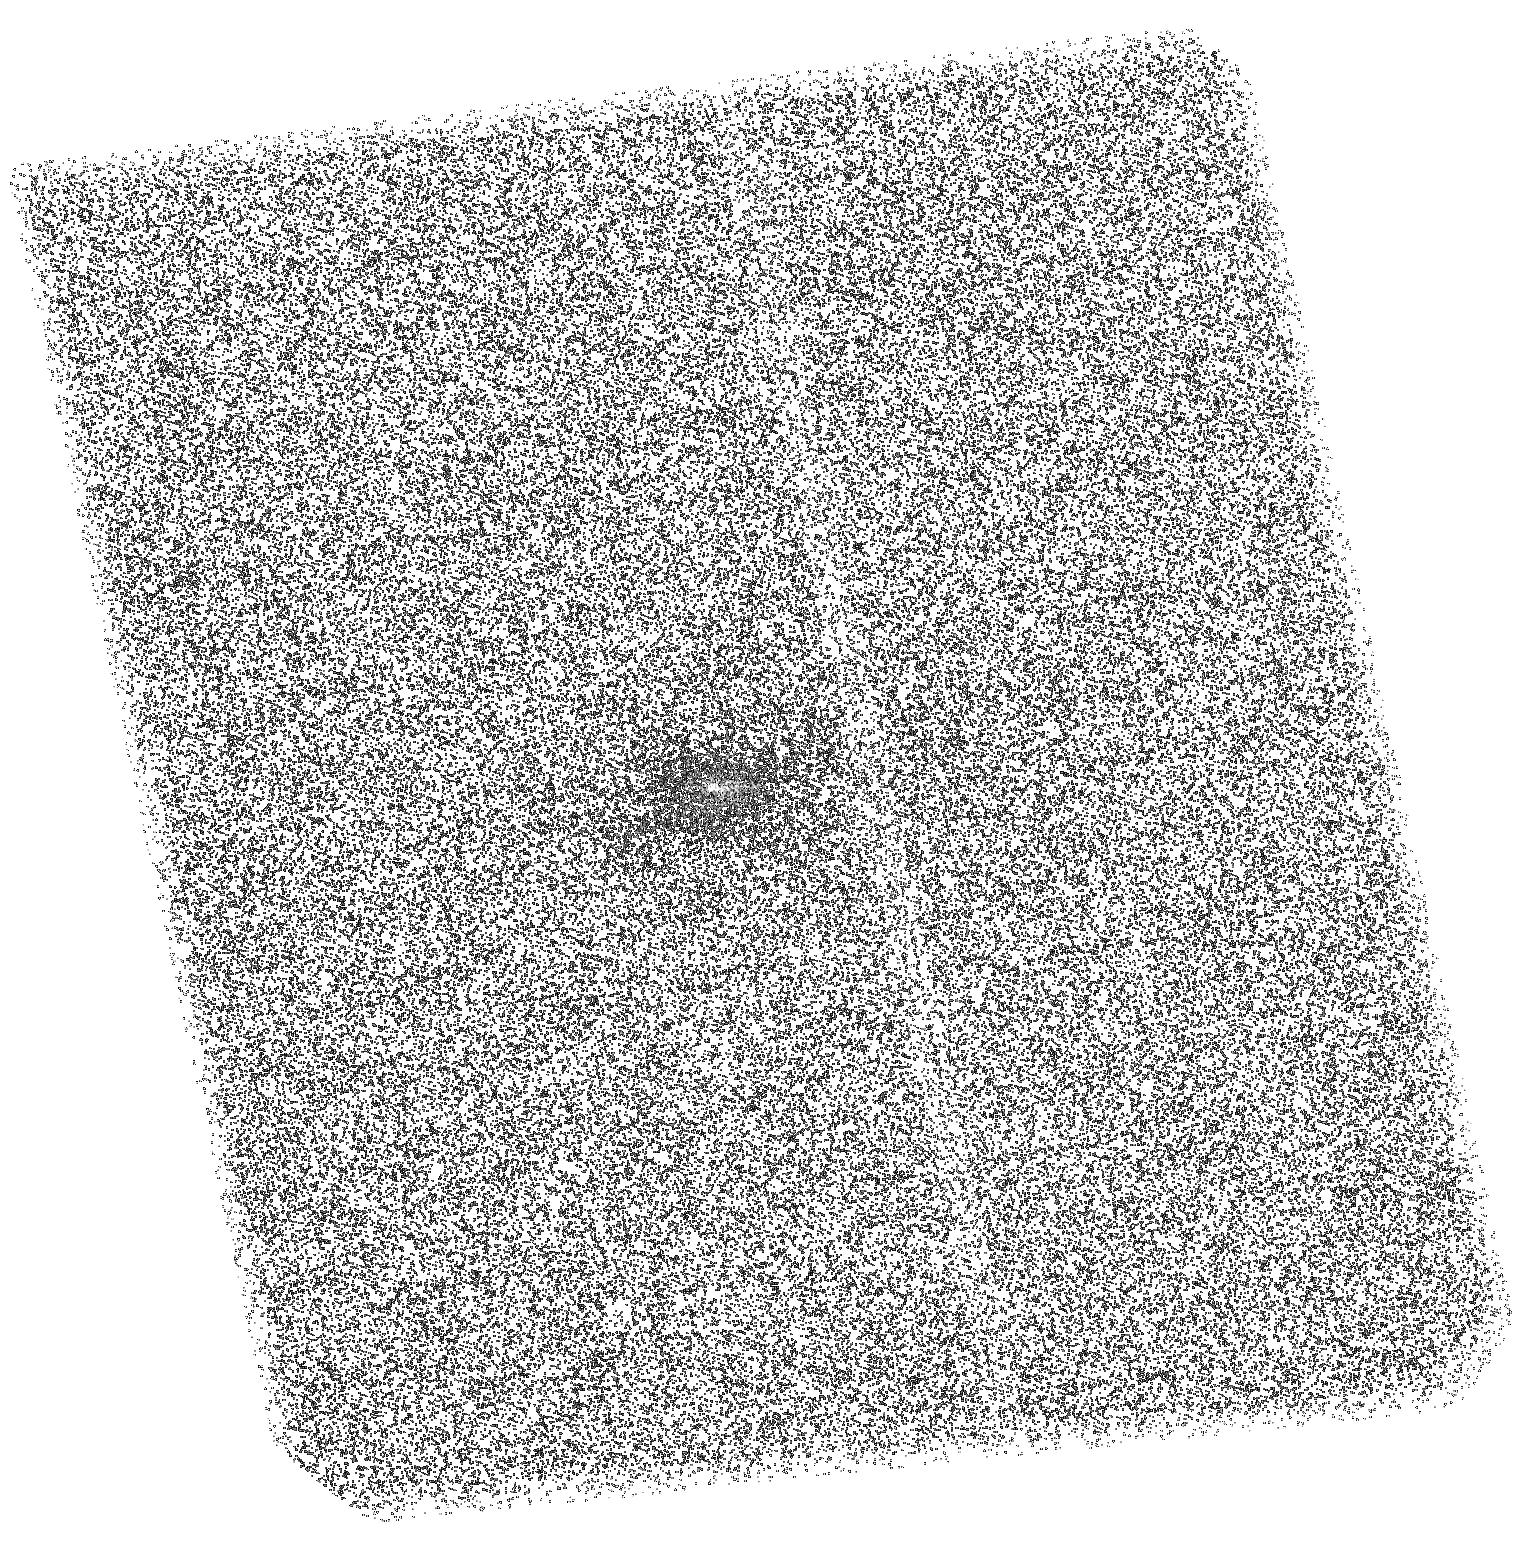
Target: PKS0745-1910. Instrument: ACS/SBC. Filter: F140LP. Exposure: 45 min. Observation ID: hst_12220_04_acs_sbc_f140lp_jbhv04

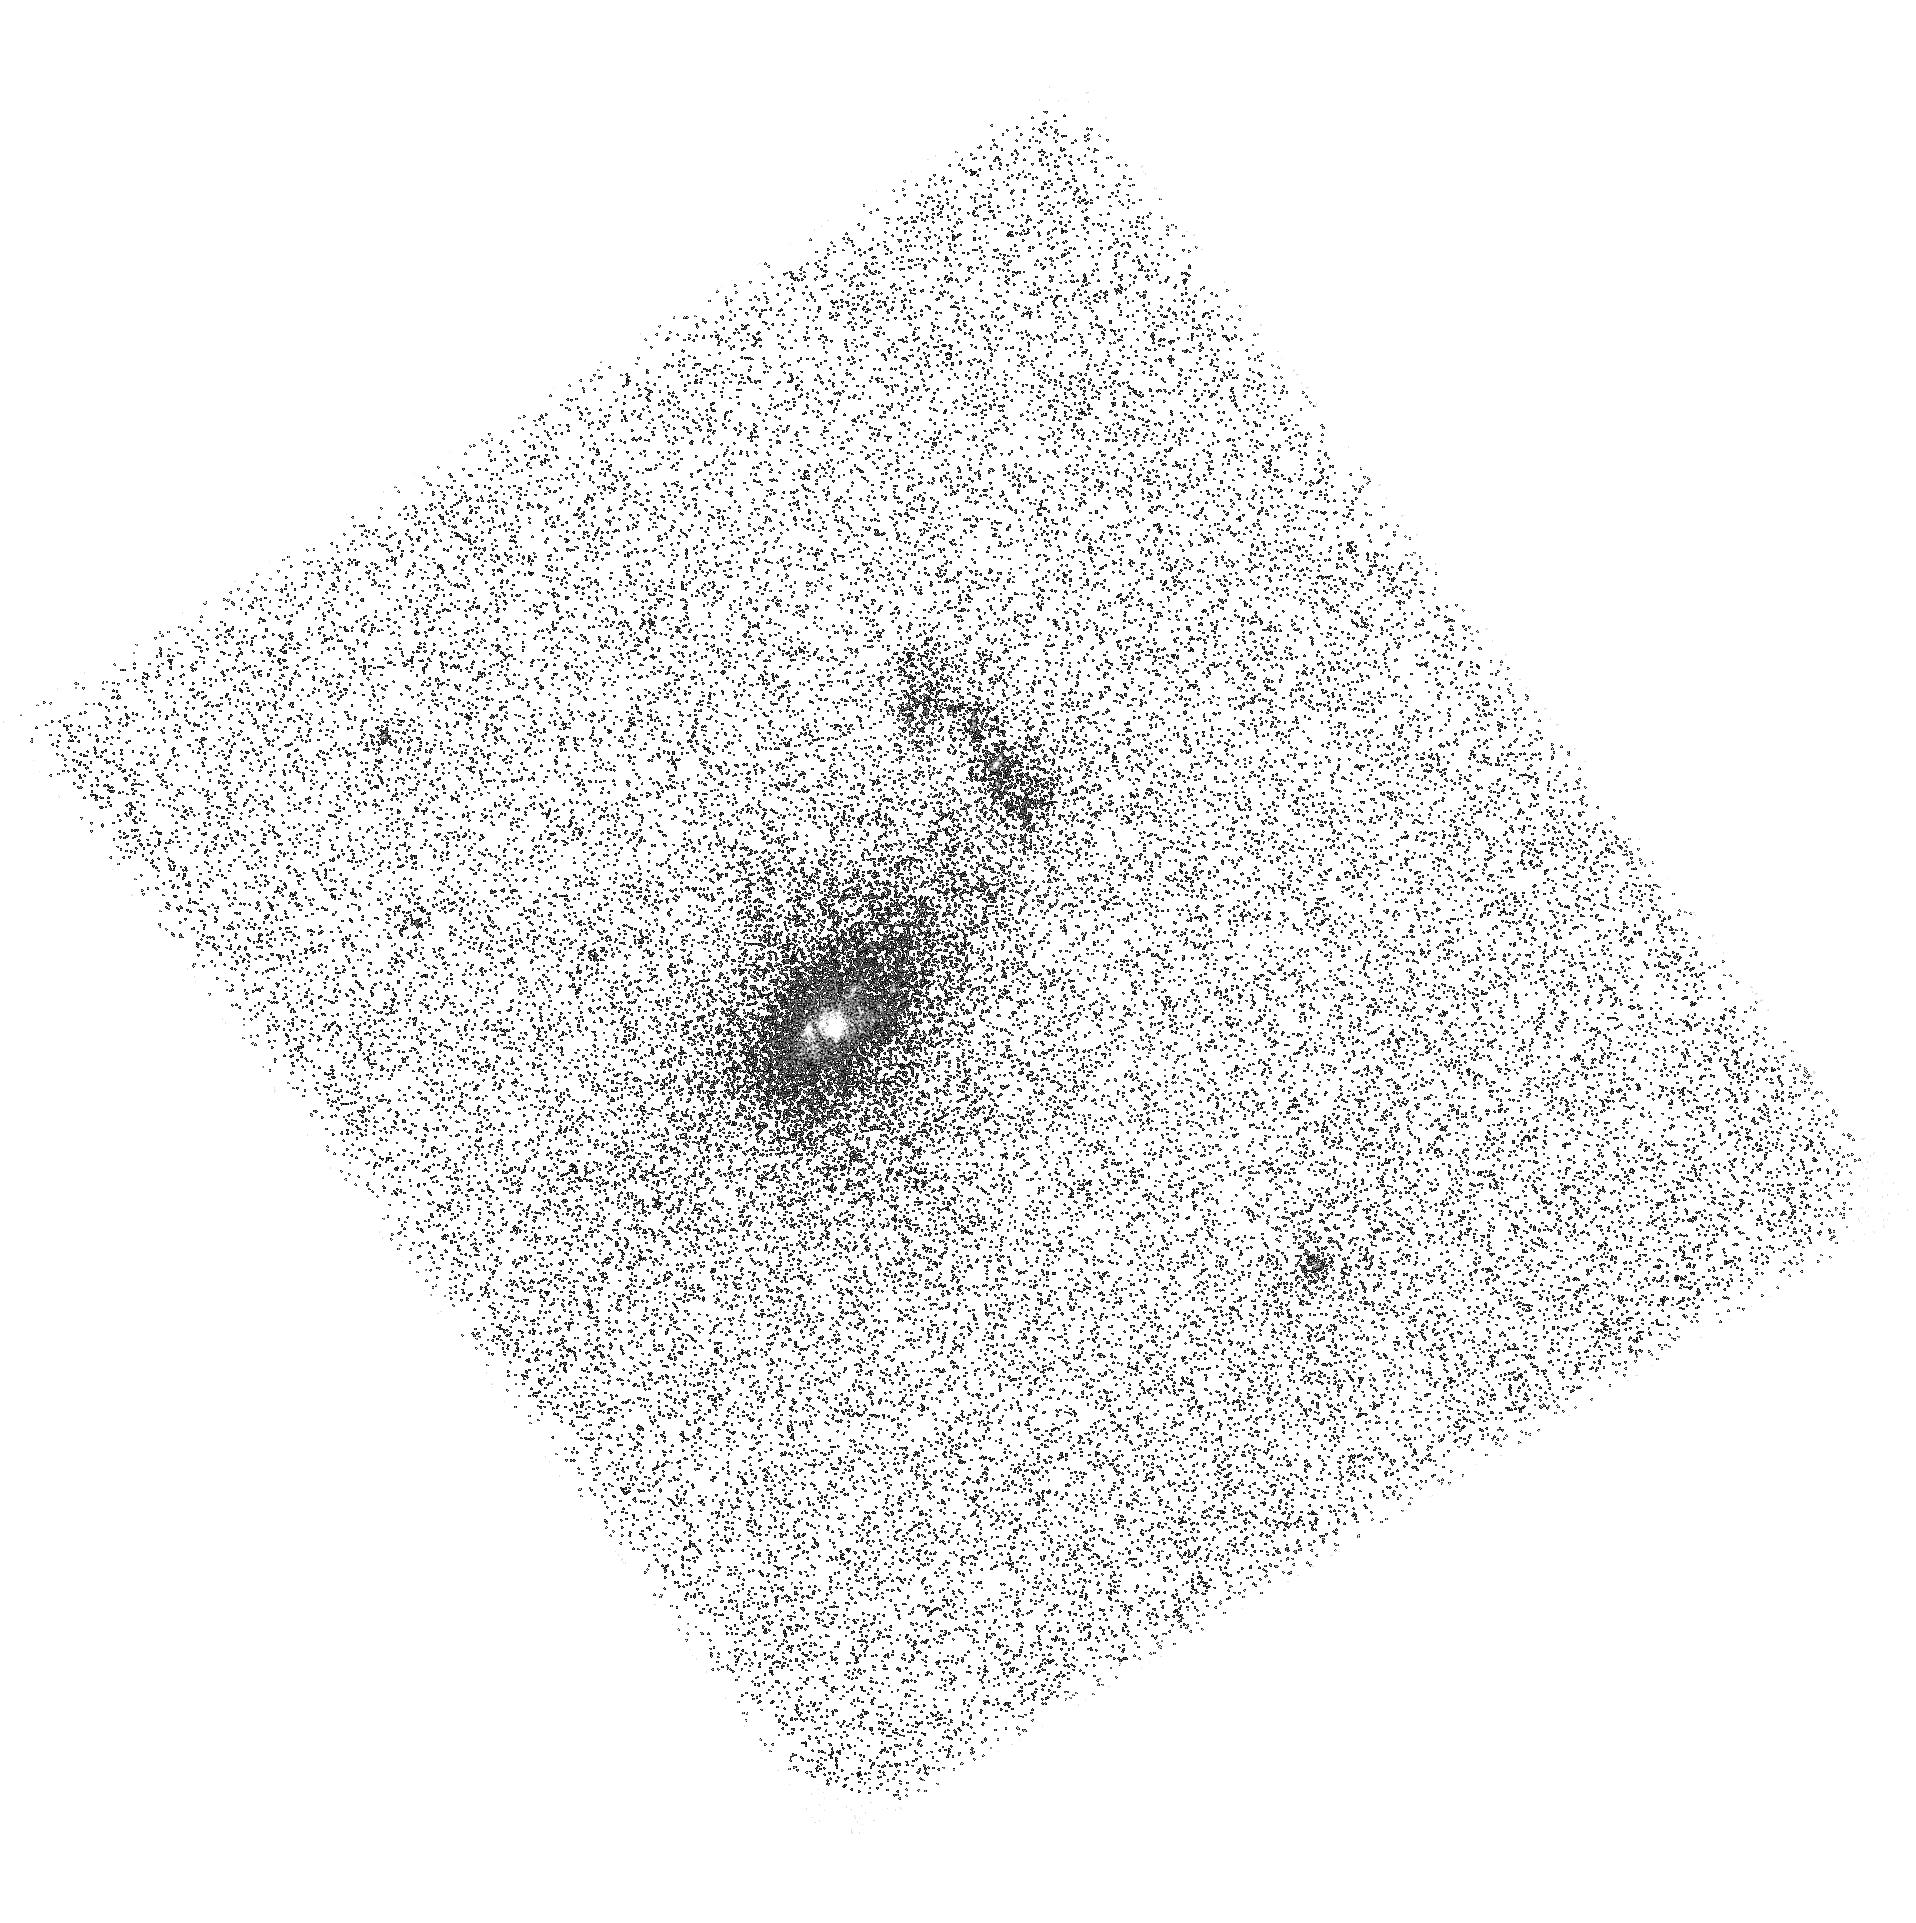
Target: A1068. Instrument: ACS/SBC. Filter: F150LP. Exposure: 46 min. Observation ID: hst_12220_03_acs_sbc_f150lp_jbhv03

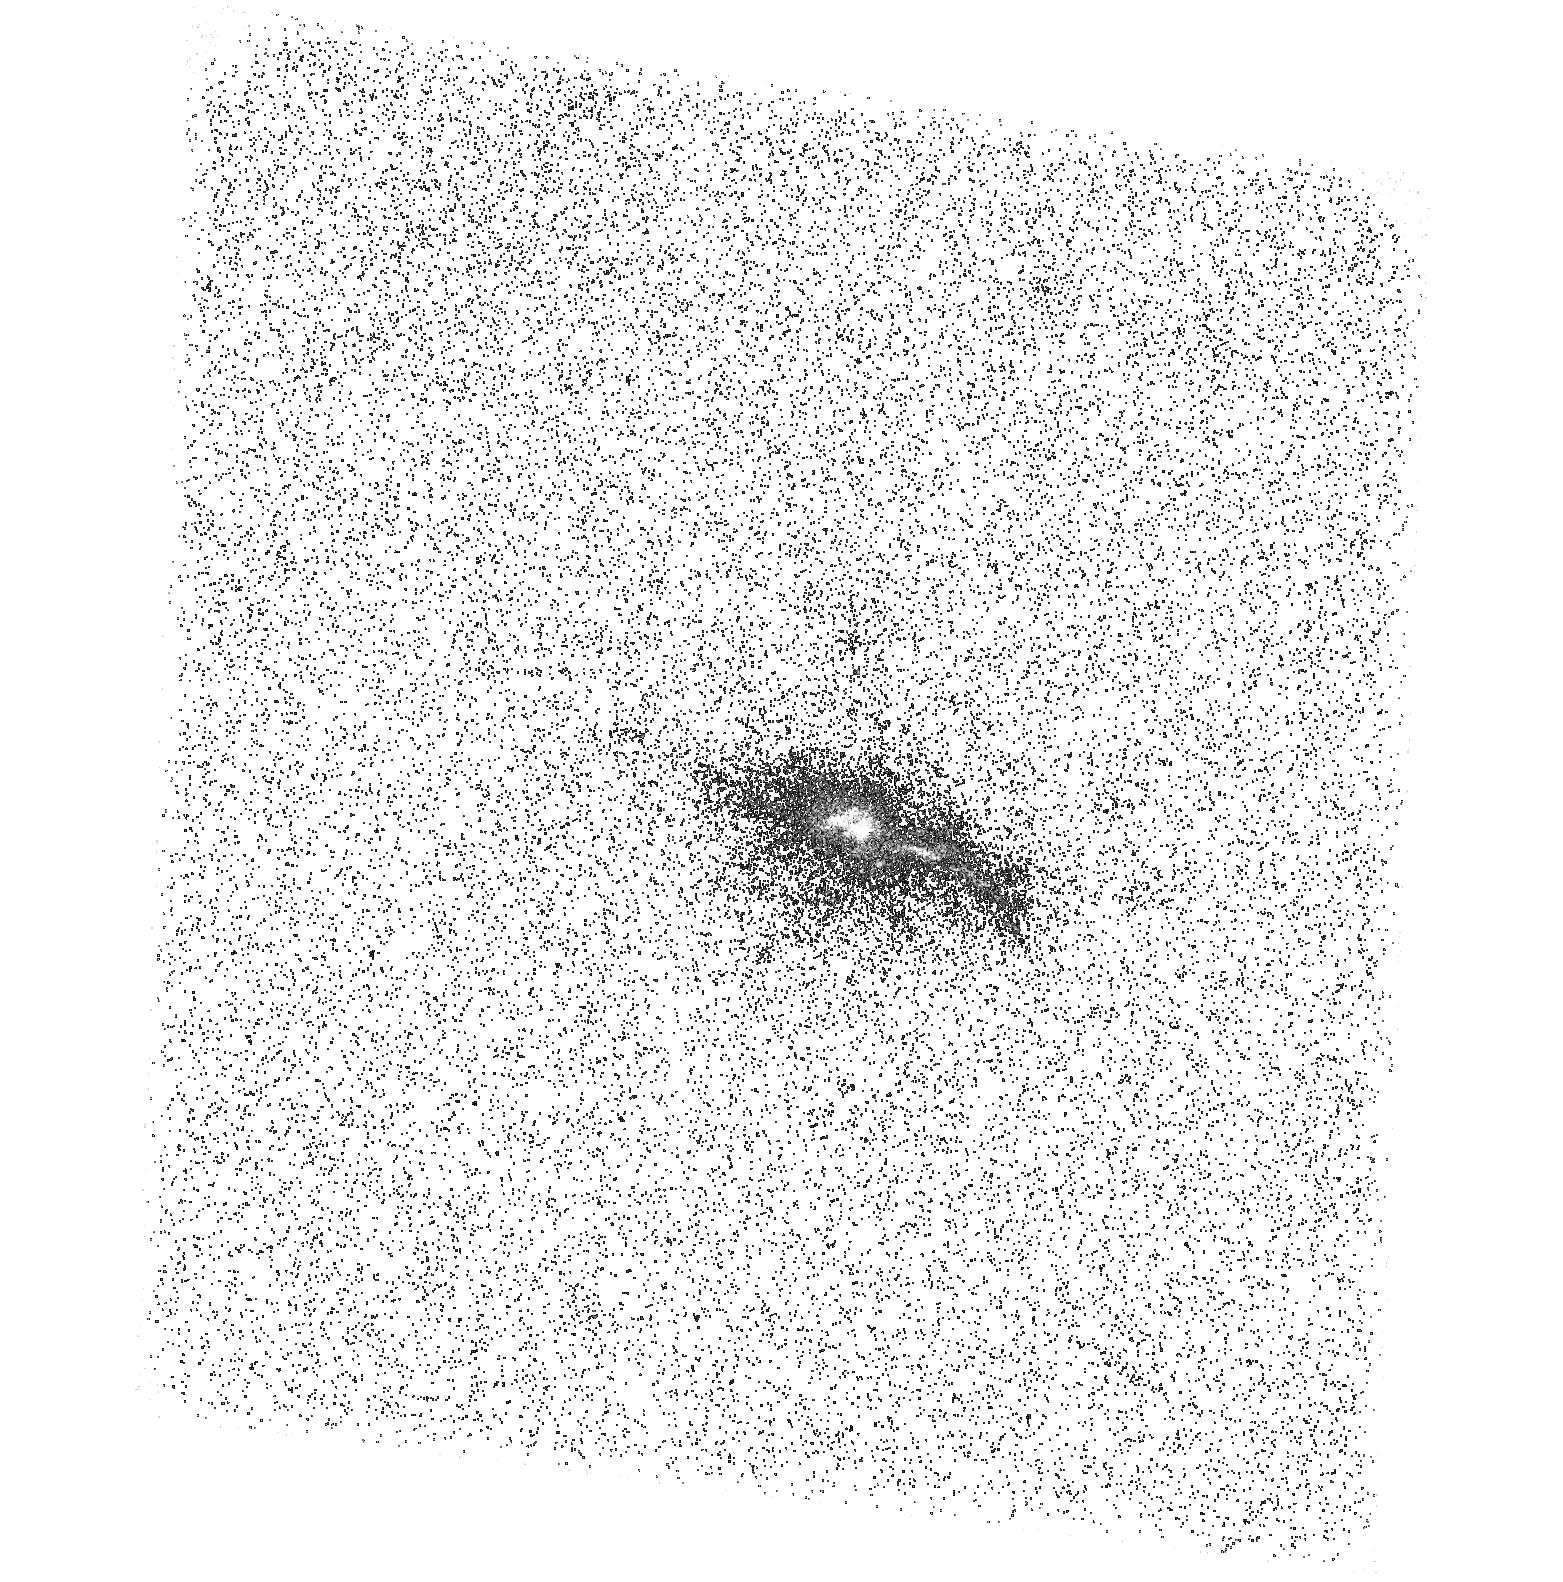
Target: RXJ1504.1-0248. Instrument: ACS/SBC. Filter: F165LP. Exposure: 45 min. Observation ID: hst_12220_05_acs_sbc_f165lp_jbhv05

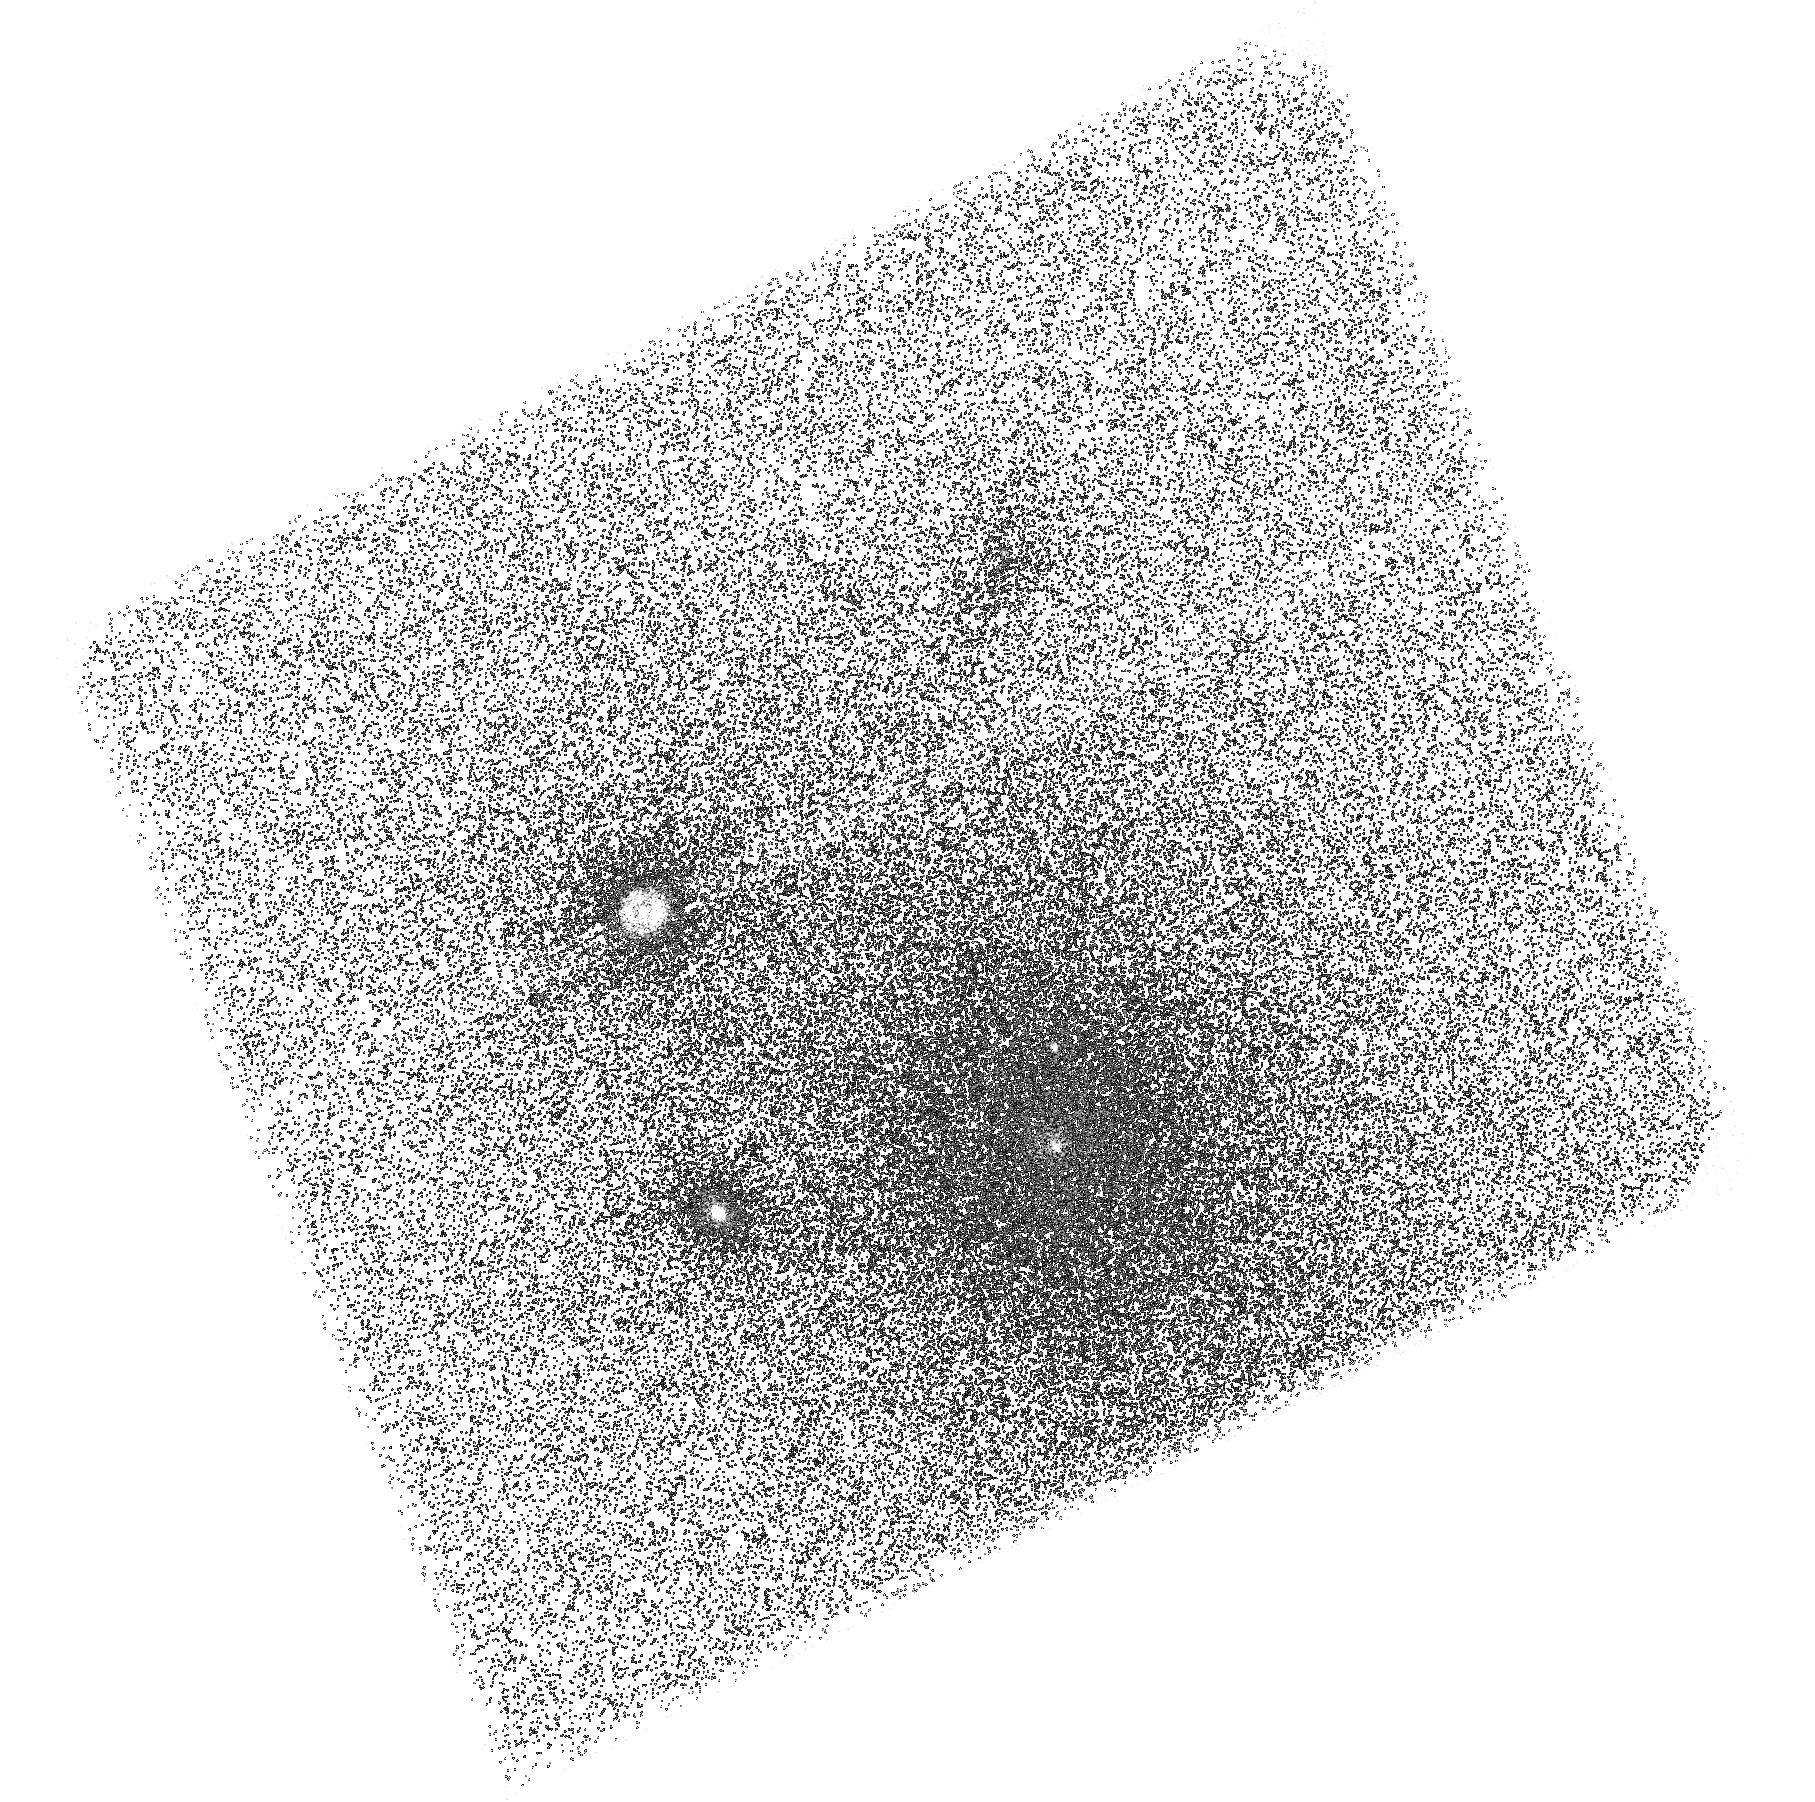
Target: A2199. Instrument: ACS/SBC. Filter: F140LP. Exposure: 46 min. Observation ID: hst_12220_02_acs_sbc_f140lp_jbhv02

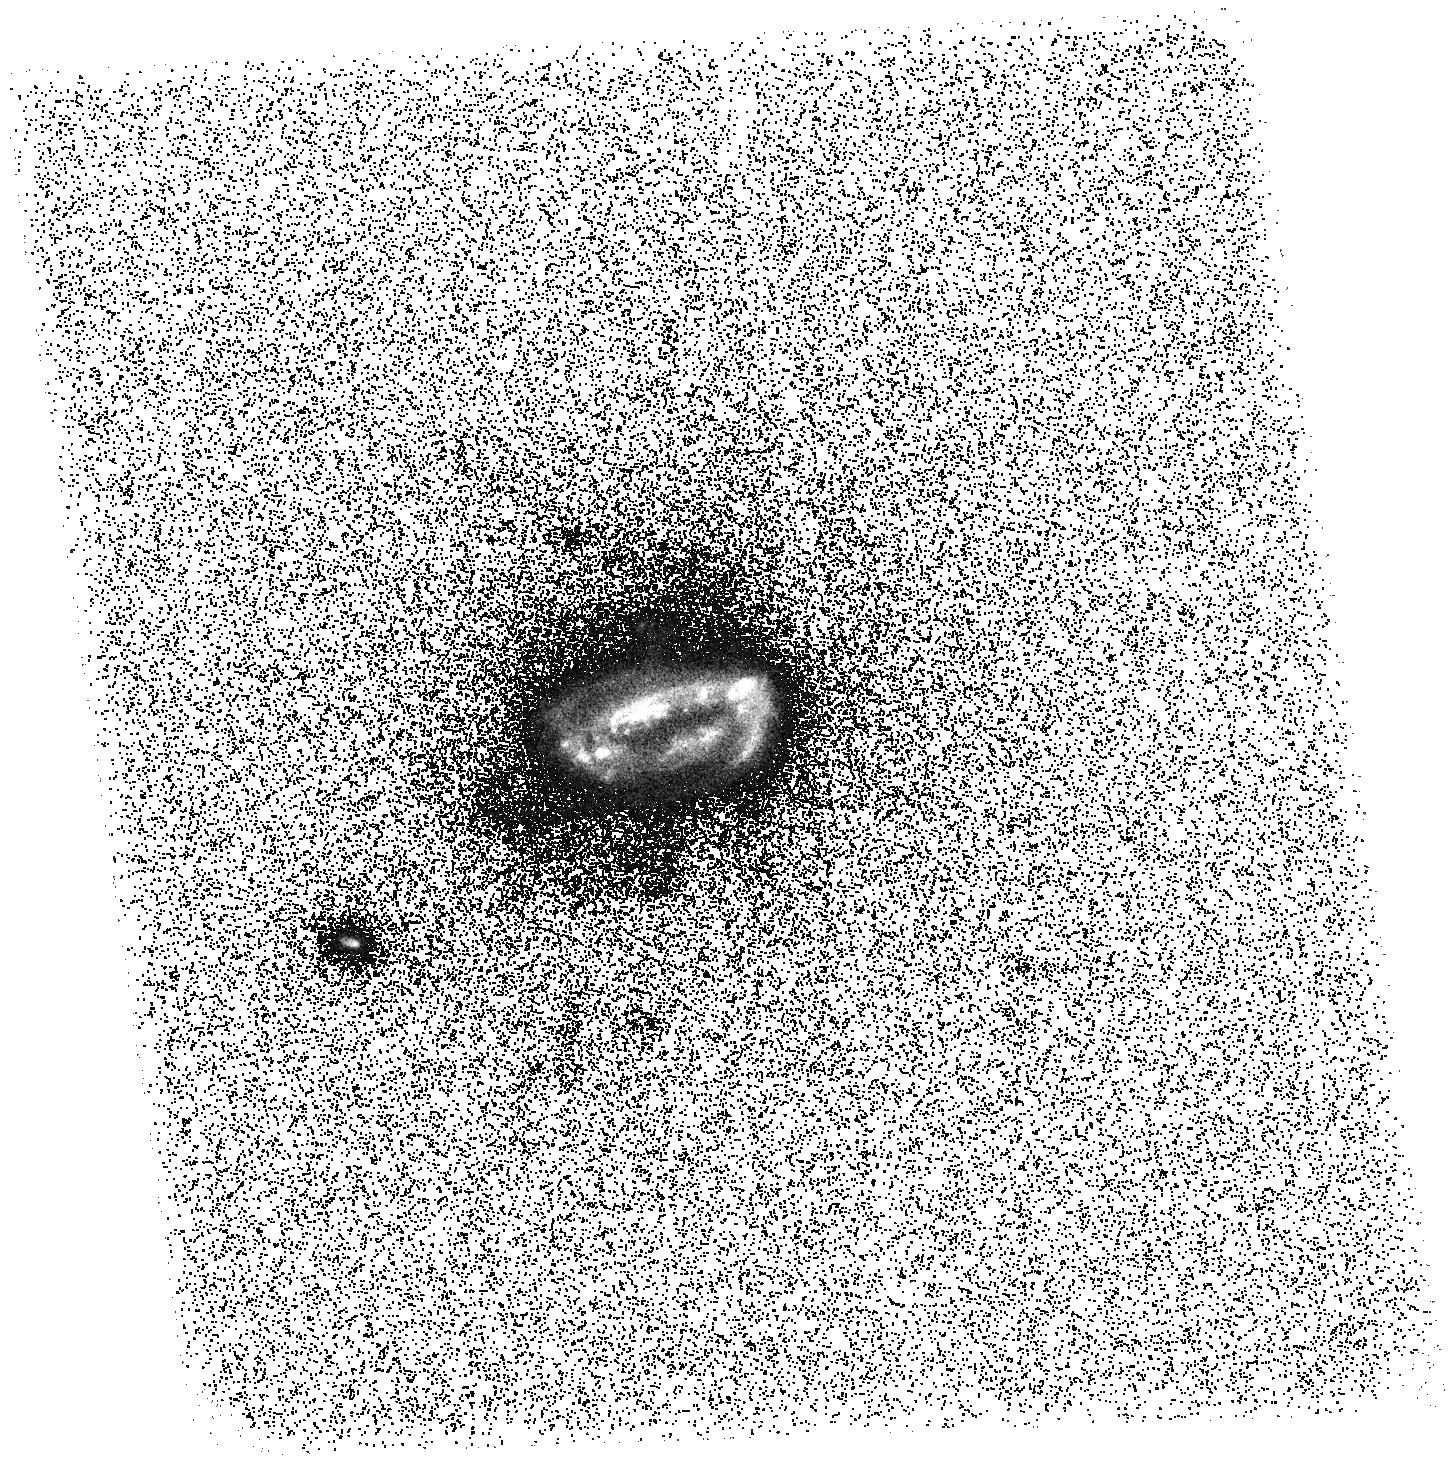
Target: HYDRA-A. Instrument: ACS/SBC. Filter: F140LP. Exposure: 45 min. Observation ID: hst_12220_01_acs_sbc_f140lp_jbhv01

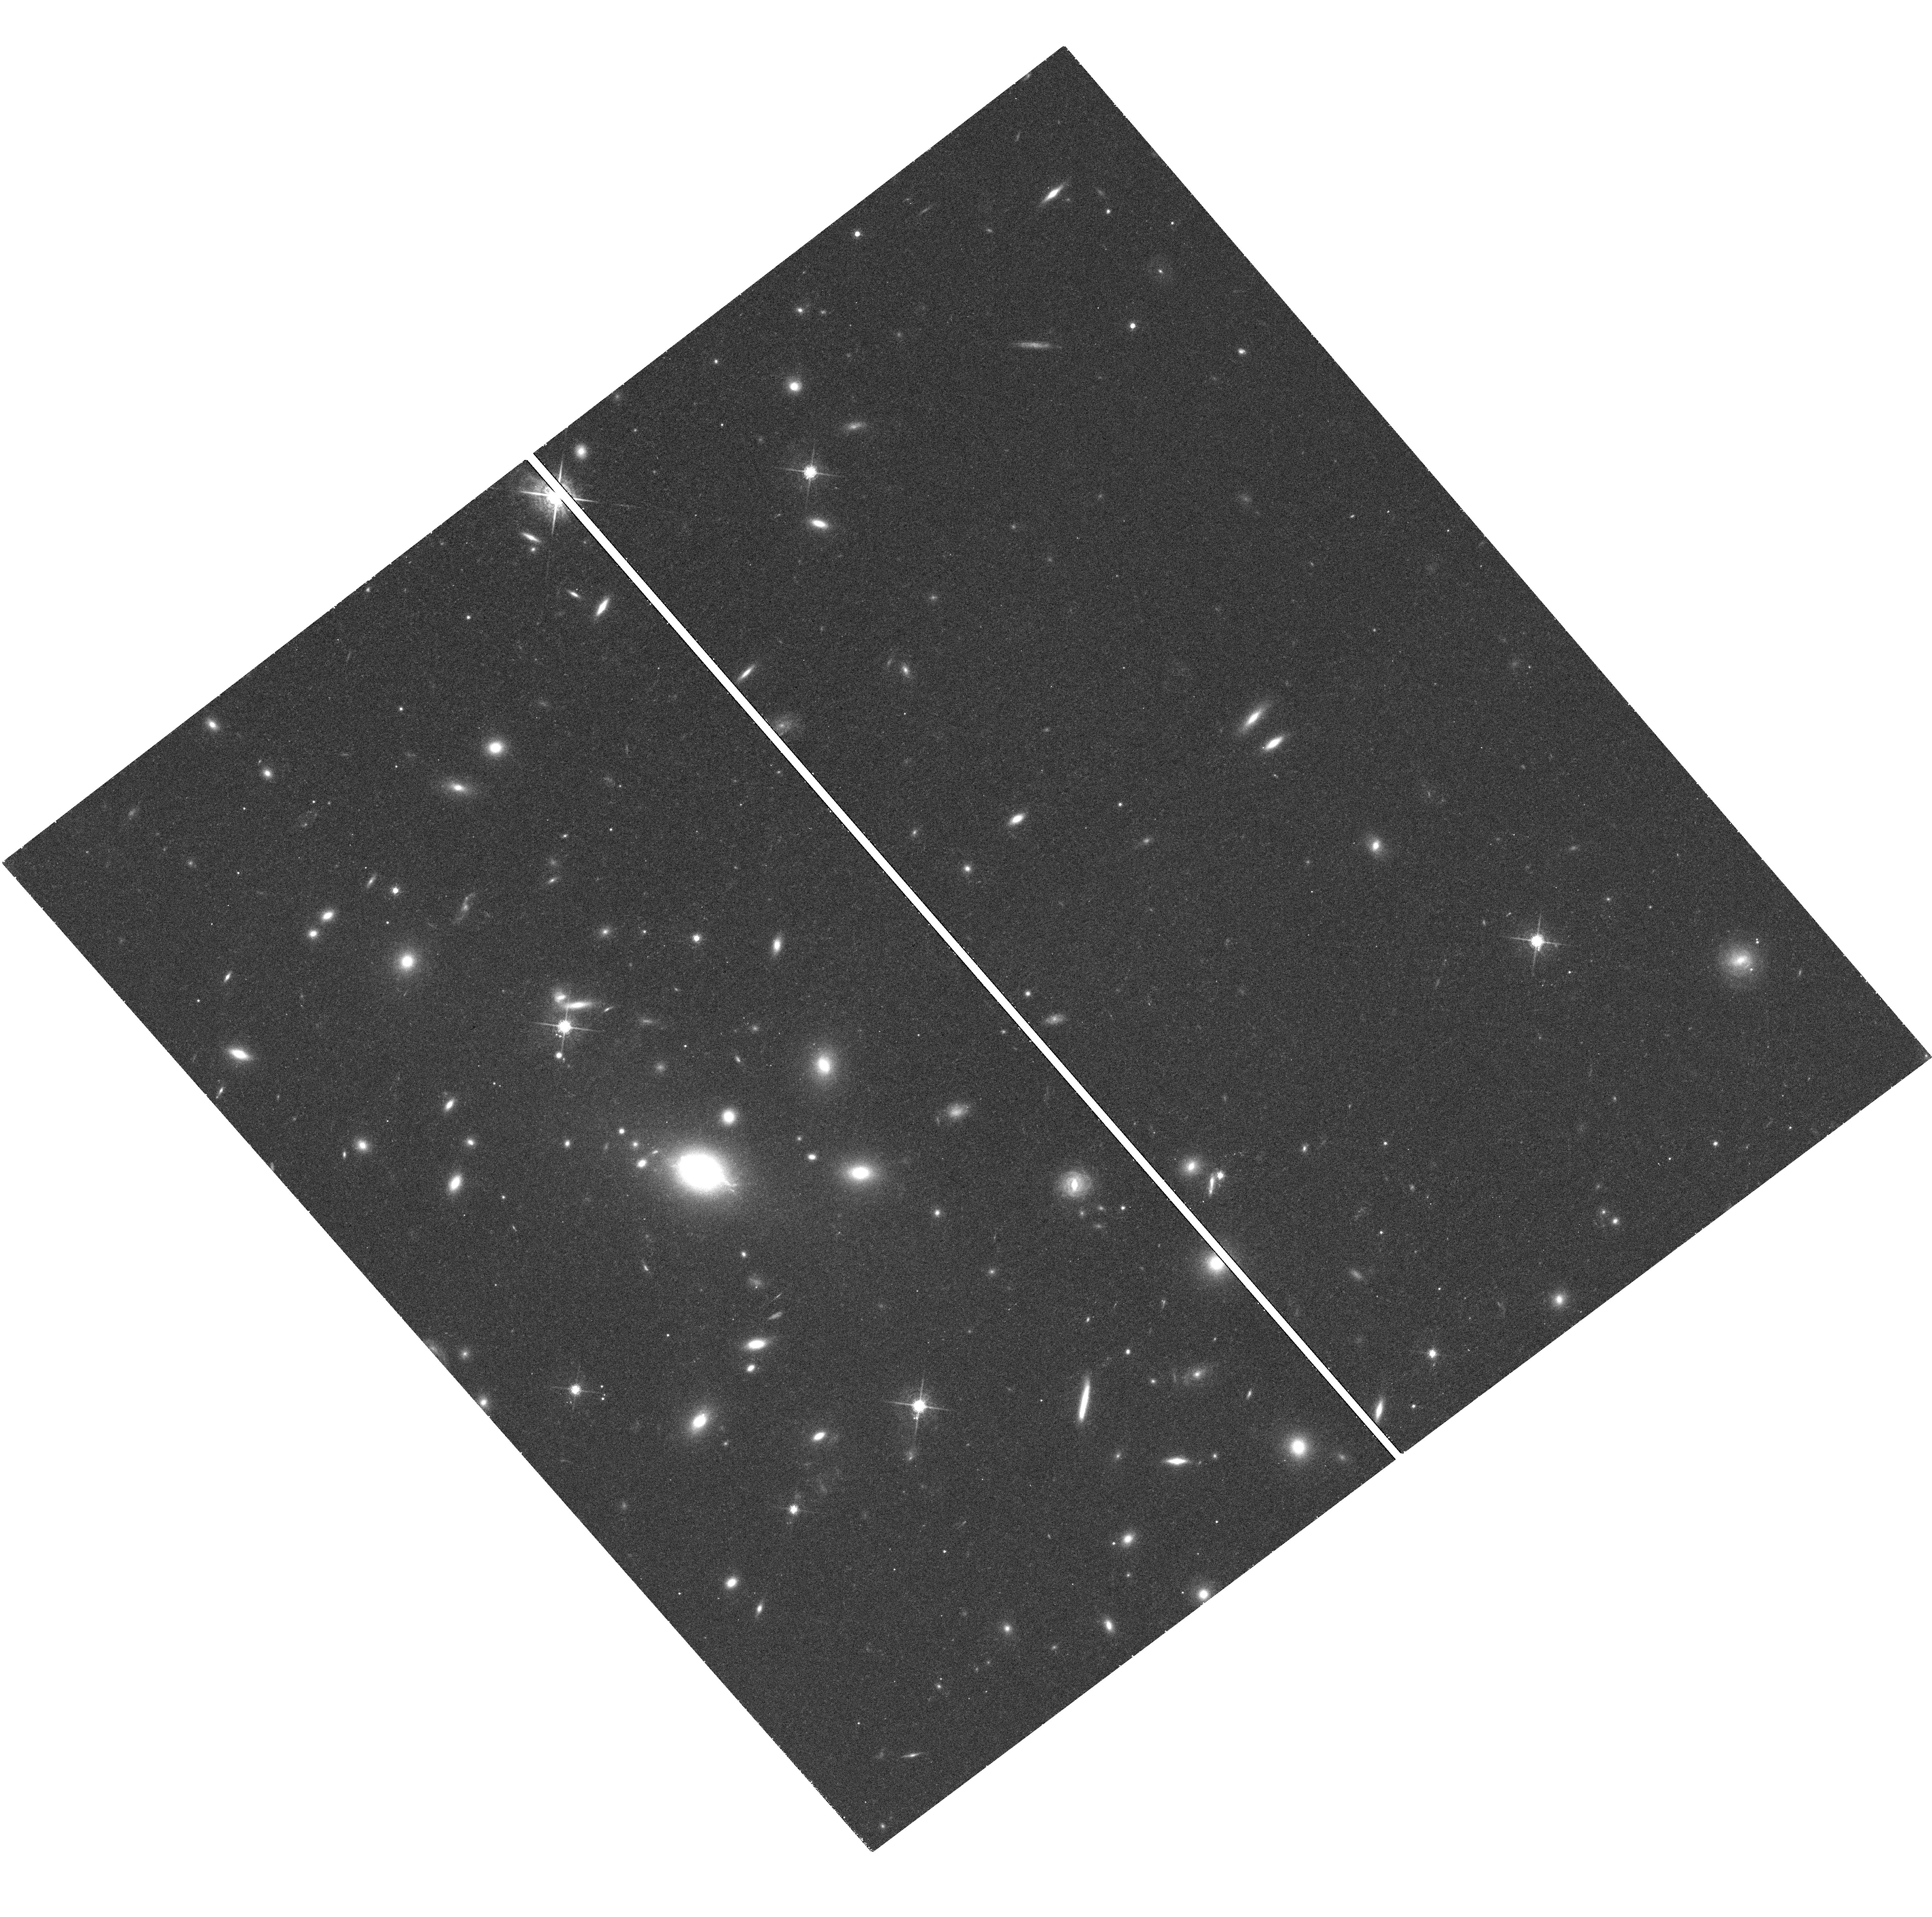
Target: RXJ1504.1-0248. Instrument: WFC3/UVIS. Filter: F689M. Exposure: 44 min. Observation ID: hst_12220_a5_wfc3_uvis_f689m_ibhva5

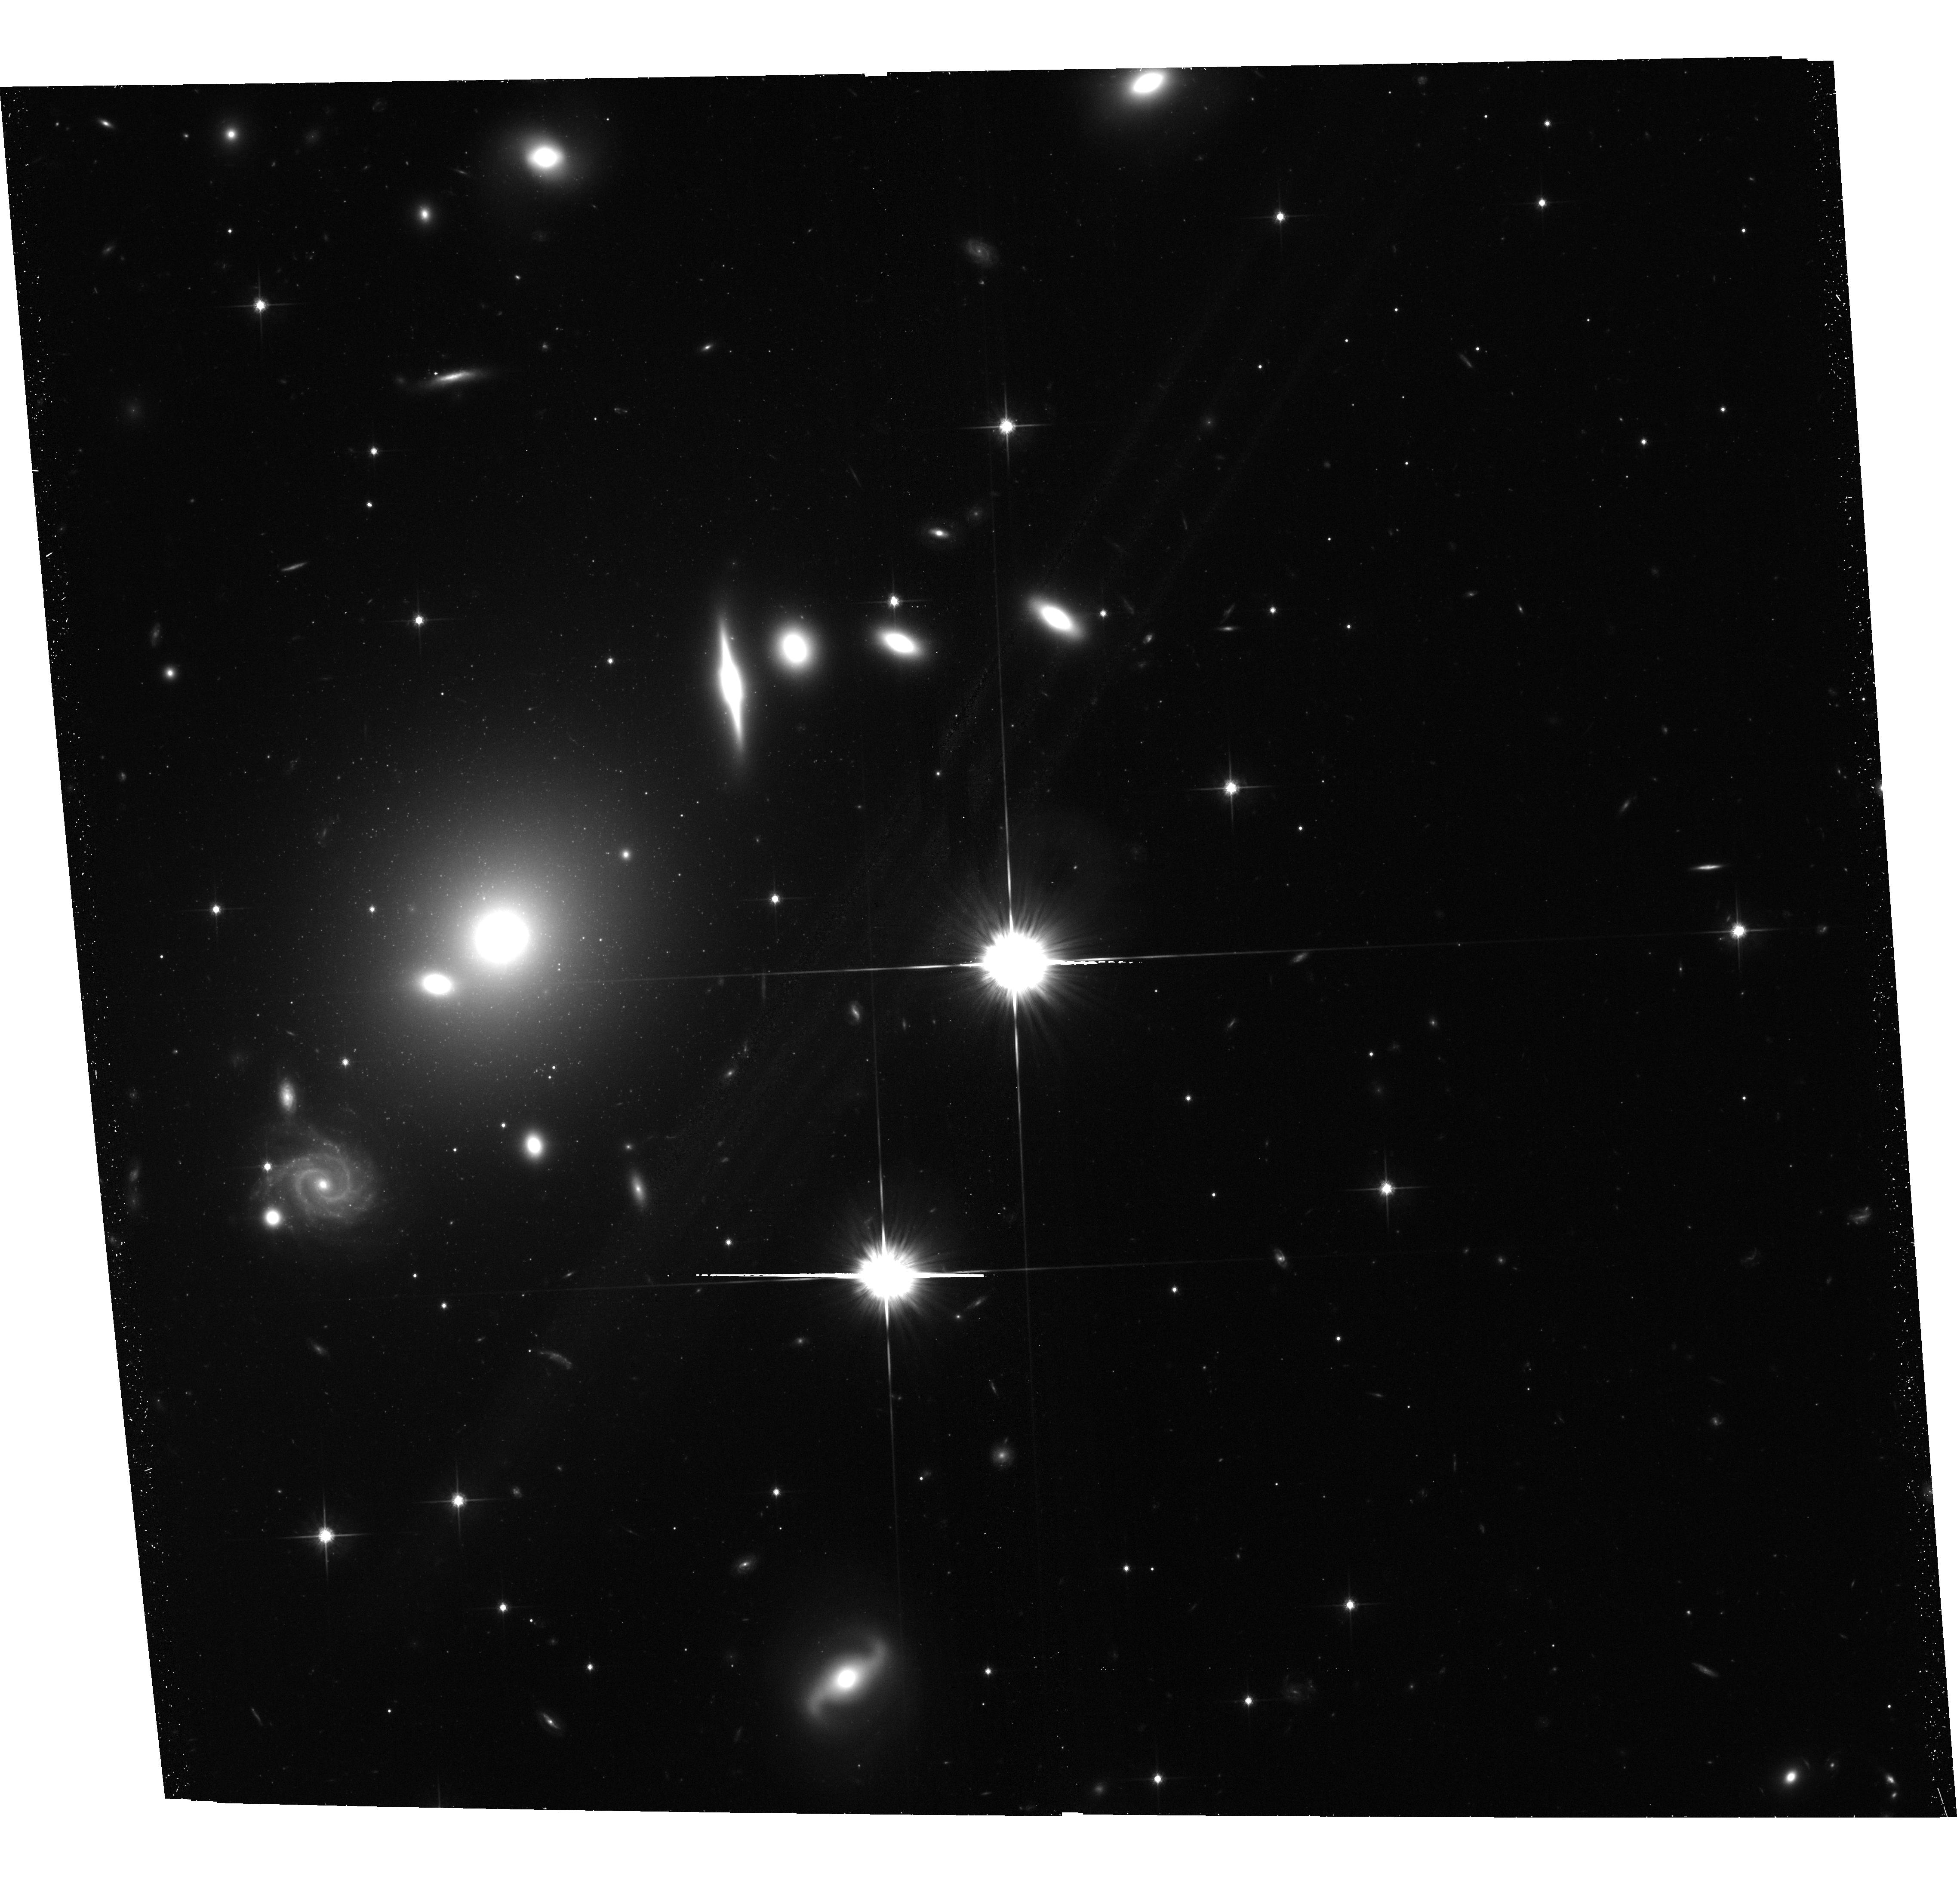
Target: HYDRA-A. Instrument: ACS/WFC. Filter: F814W. Exposure: 39 min. Observation ID: hst_12220_a1_acs_wfc_f814w_jbhva1

Linking Star Formation with Intracluster Medium Cooling and AGN Heating in a Sample of Herchel Galaxy Clusters (PI: Mittal, Rupal)

Numerous studies of the cores of galaxy clusters have revealed that the gas in central regions is not cooling at the rates predicted by the traditional cooling flow model. This discrepancy has inspired a search for heating models that can explain current observations. AGN feedback is considered an attractive solution to several connected problems, such as the high-mass end truncation of galaxy distribution and the absence of cooling-flows in centers of galaxy clusters. Amidst the emerging hypothesis of self-regulated AGN feedback, infrared, optical and FUV observations of clusters also indicate the presence of large amounts of cold gas in their brightest cluster galaxies (BCGs). There are over 30 BCGs that exhibit active star formation based on their mid-infrared and several of those have direct evidence based on FUV and/or optical imaging. In this proposal we aim to investigate a sample of 11 BCGs forming the basis of a Herschel Key Project, which has been awarded 130 hrs to study the detailed properties of the cold gas and dust in these clusters. We propose ACS/SBC FUV observations of five of the 11 BCGs lacking high resolution FUV data needed to probe the star forming regions. The remaining six already have archival ACS/SBC FUV data. We further propose ACS/WFC and WFC3/UVIS observations of two BCGs lacking HST optical data which will allow us to obtain FUV-optical colours to discriminate between young and old stellar populations. These observations are vital to understand the complex inter-relationship between the cooling of the intracluster-medium, cold gas and dust, star formation and AGN activity.